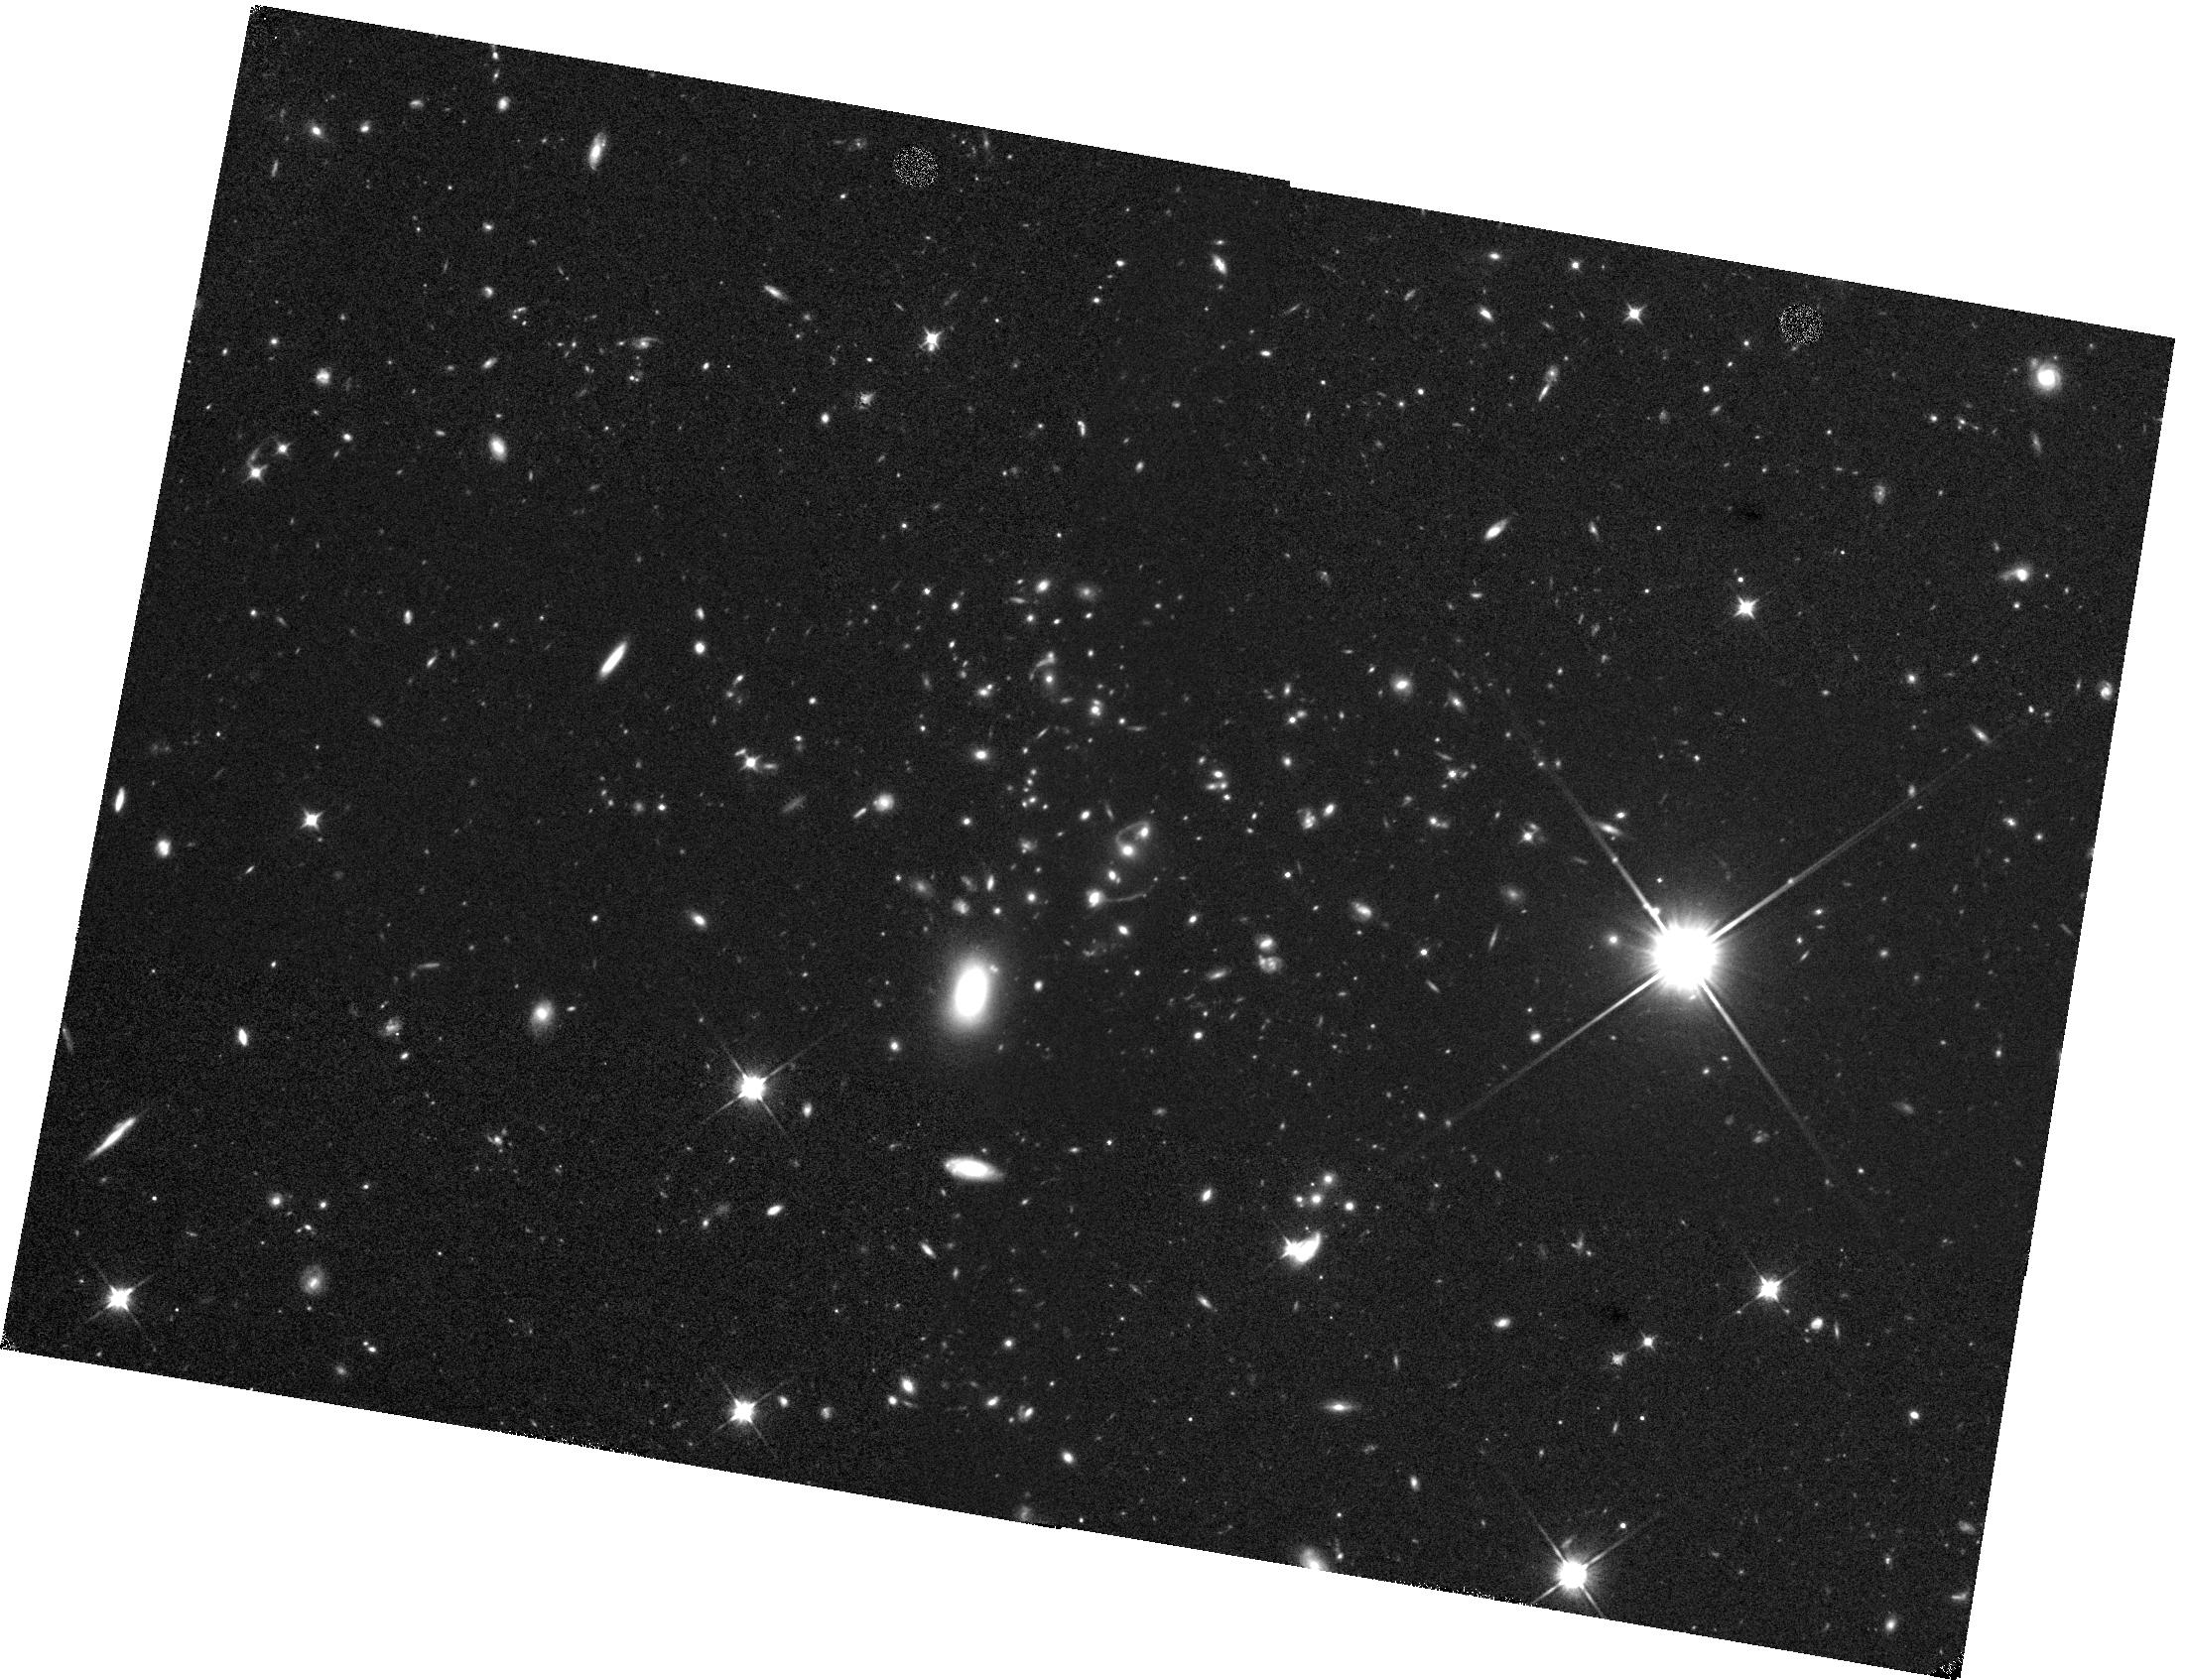
Target: MOO-J1335+3004. Instrument: WFC3/IR. Filter: F110W. Exposure: 37 min. Observation ID: hst_14456_08_wfc3_ir_f110w_id3908

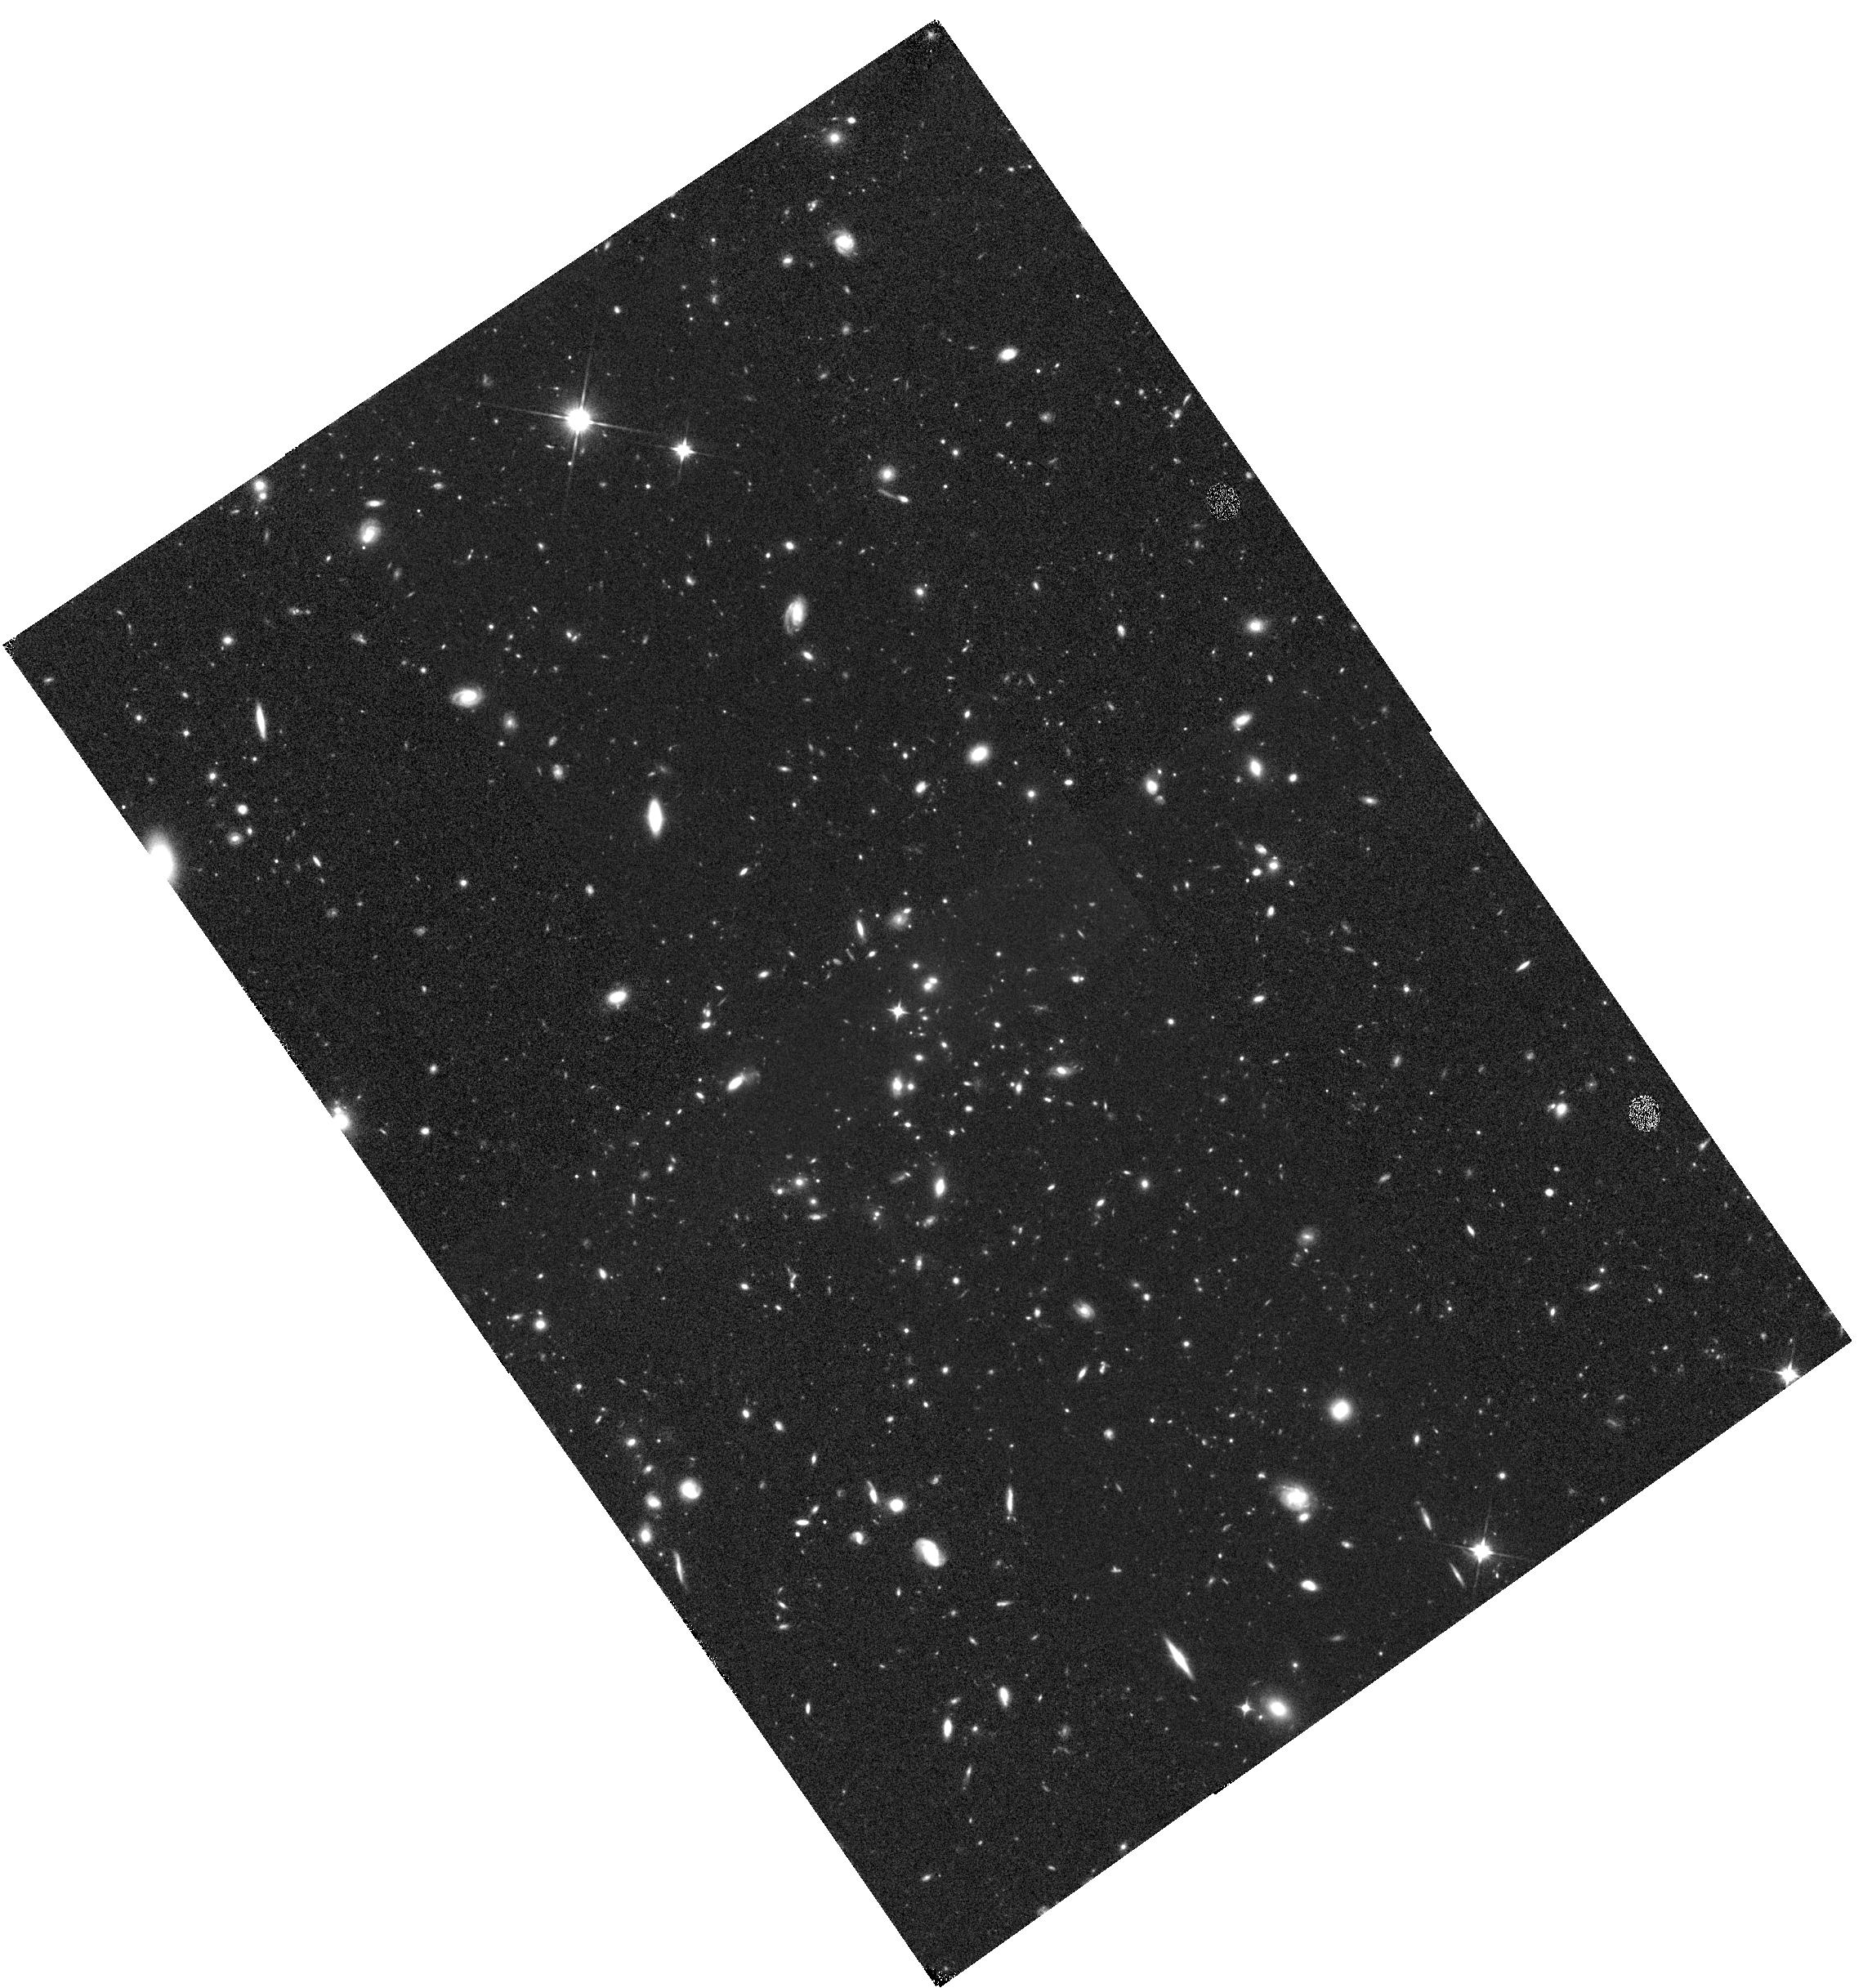
Target: MOO-J1155+3901. Instrument: WFC3/IR. Filter: F110W. Exposure: 37 min. Observation ID: hst_14456_07_wfc3_ir_f110w_id3907

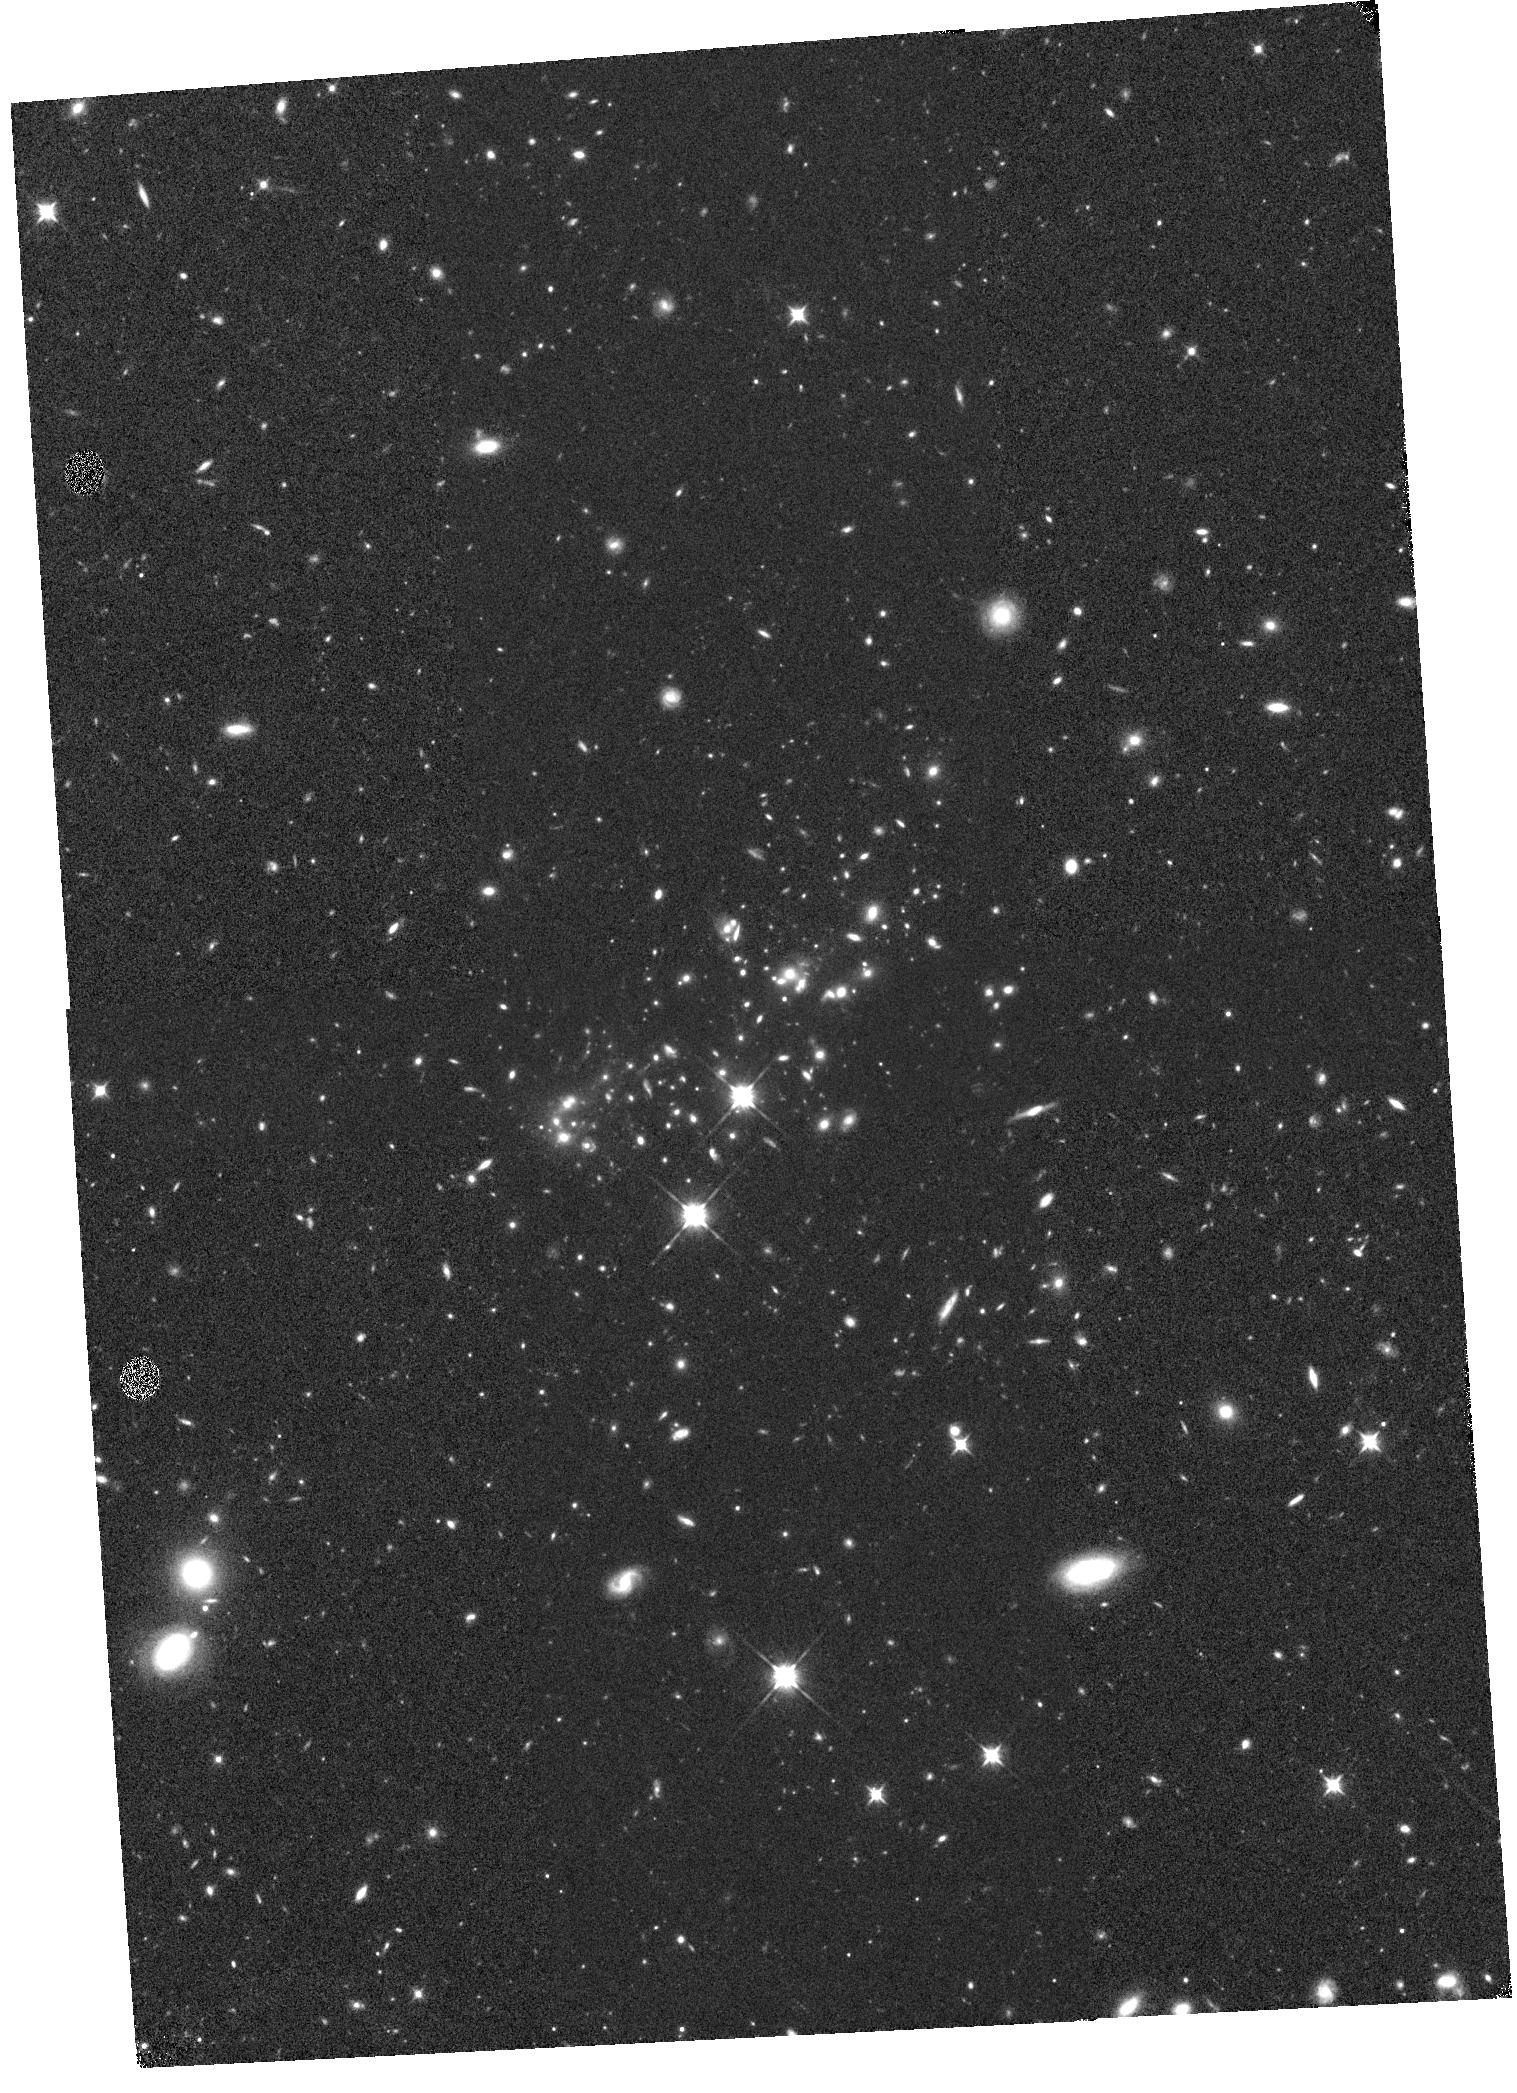
Target: MOO-J0319-0025. Instrument: WFC3/IR. Filter: F110W. Exposure: 37 min. Observation ID: hst_14456_05_wfc3_ir_f110w_id3905

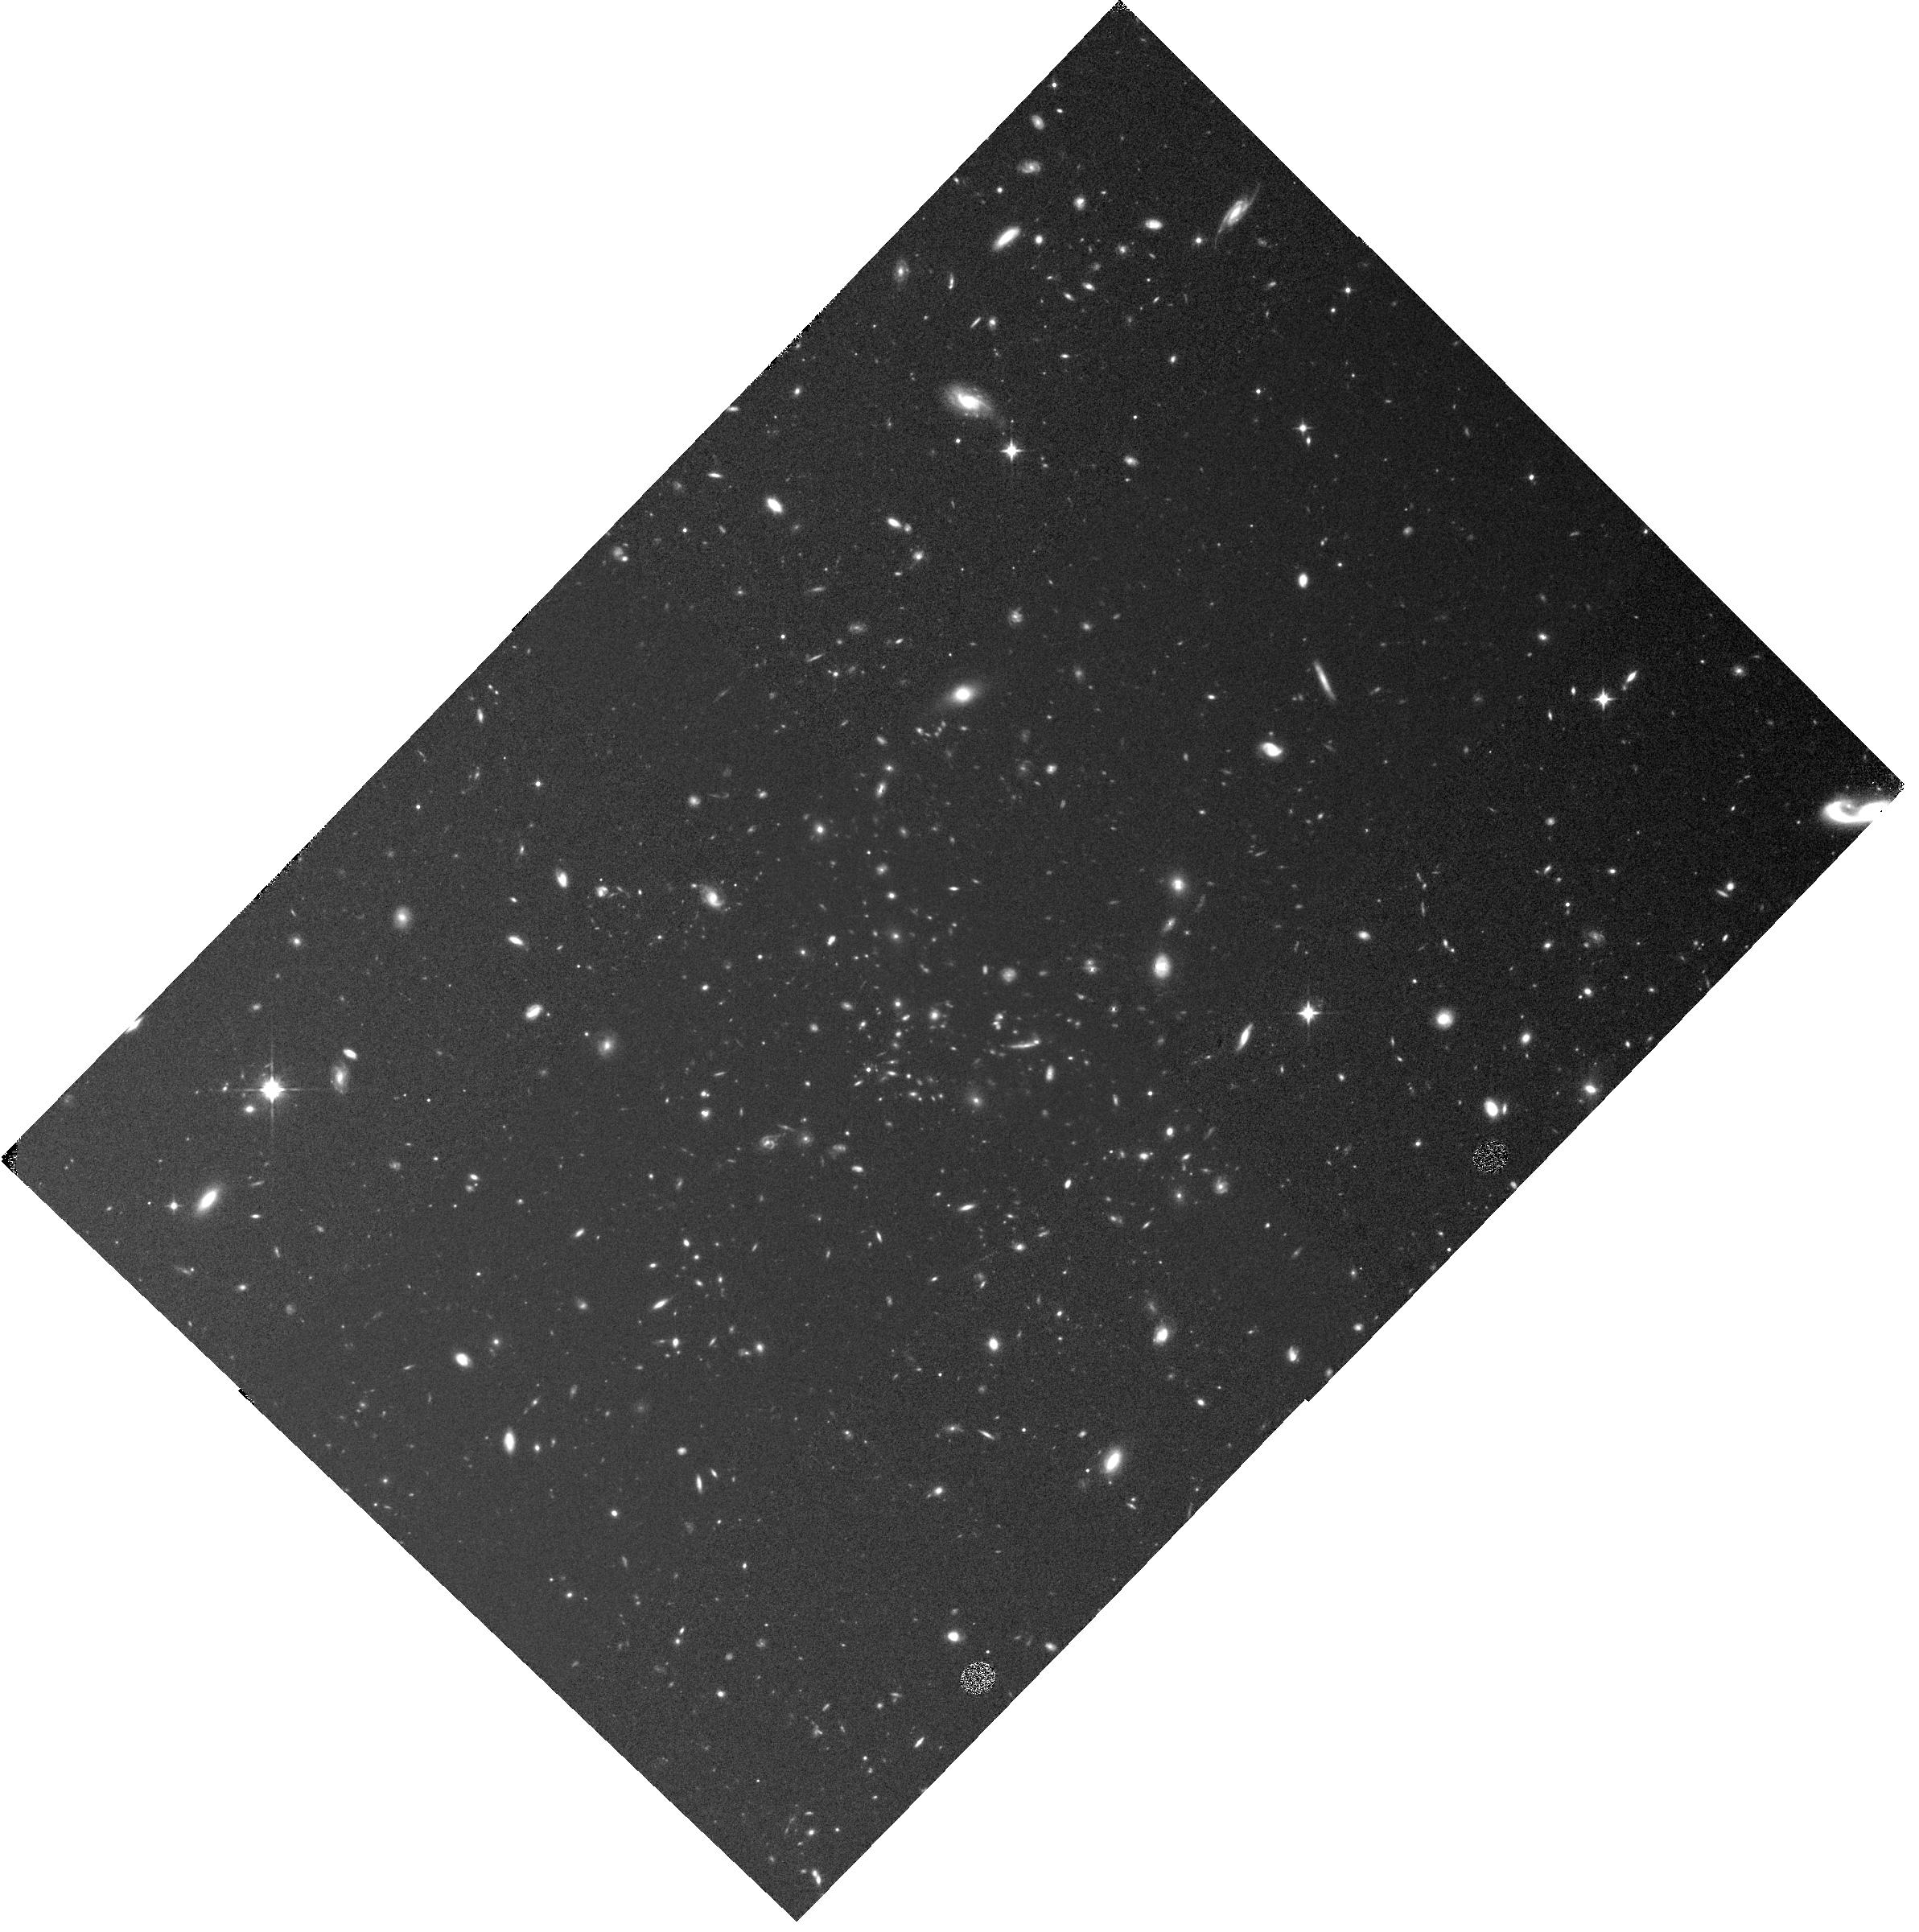
Target: MOO-J1111+1503. Instrument: WFC3/IR. Filter: F110W. Exposure: 37 min. Observation ID: hst_14456_06_wfc3_ir_f110w_id3906

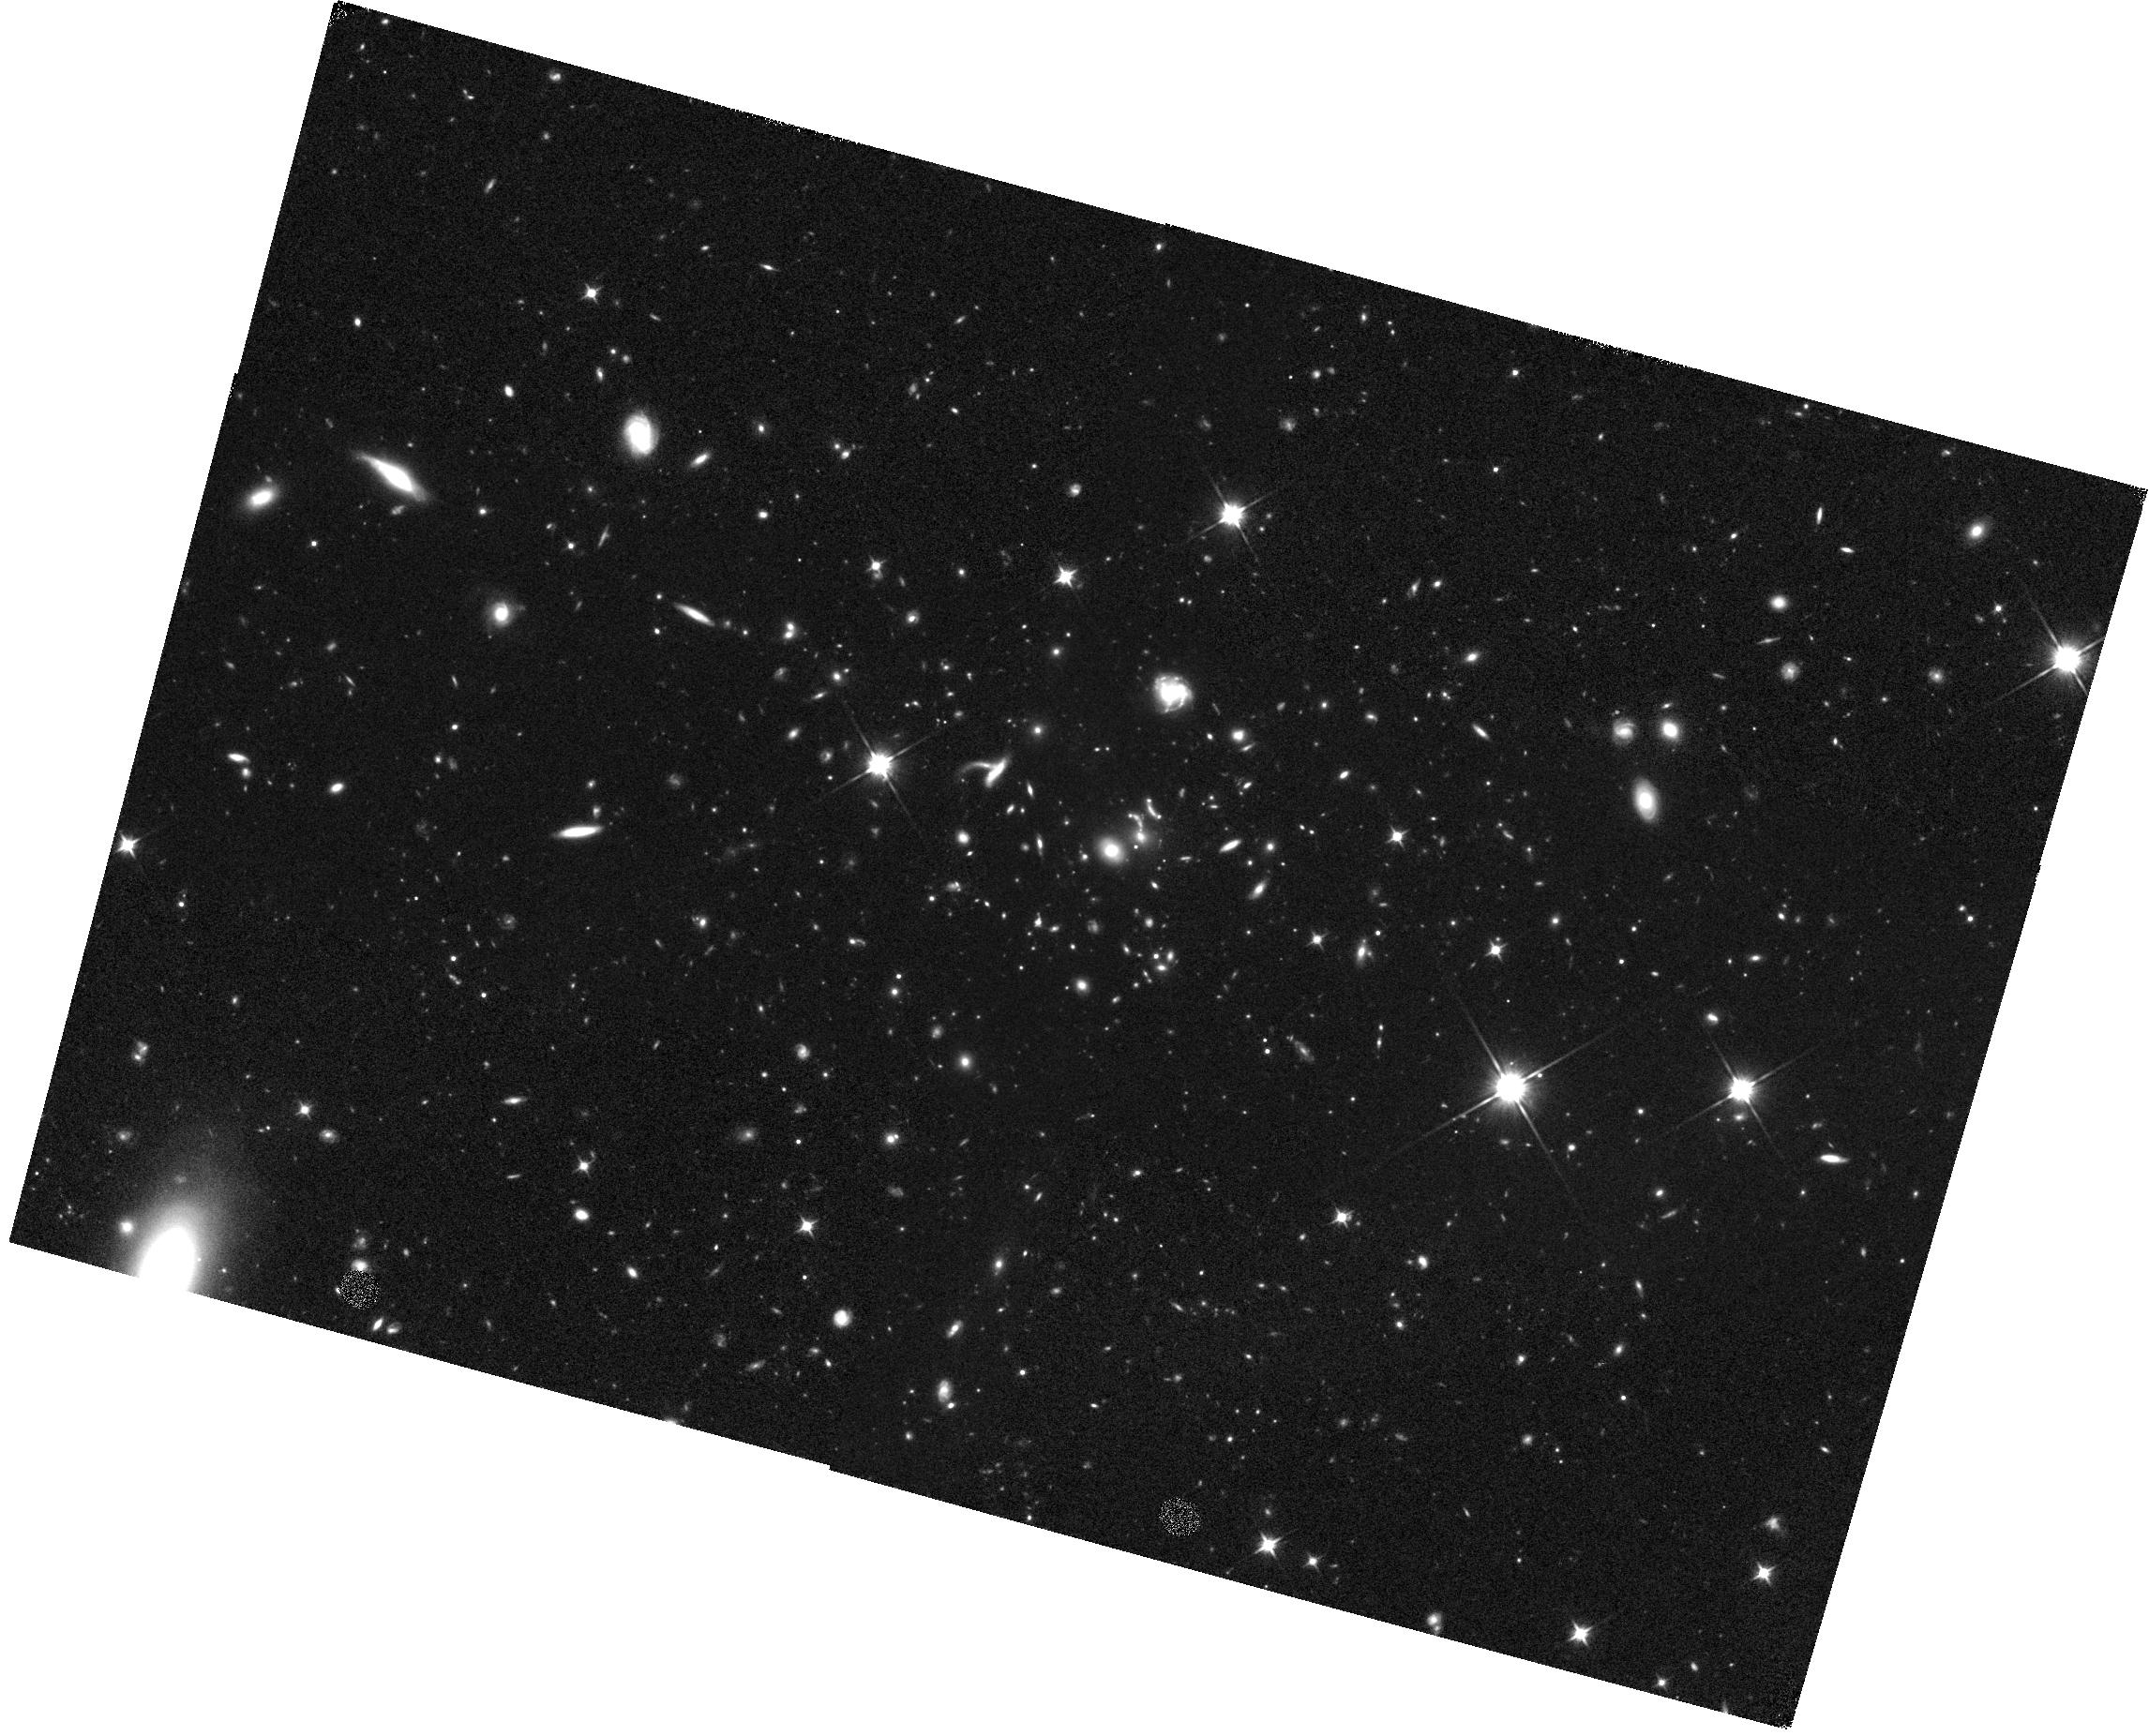
Target: MOO-J0123+2545. Instrument: WFC3/IR. Filter: F110W. Exposure: 37 min. Observation ID: hst_14456_04_wfc3_ir_f110w_id3904

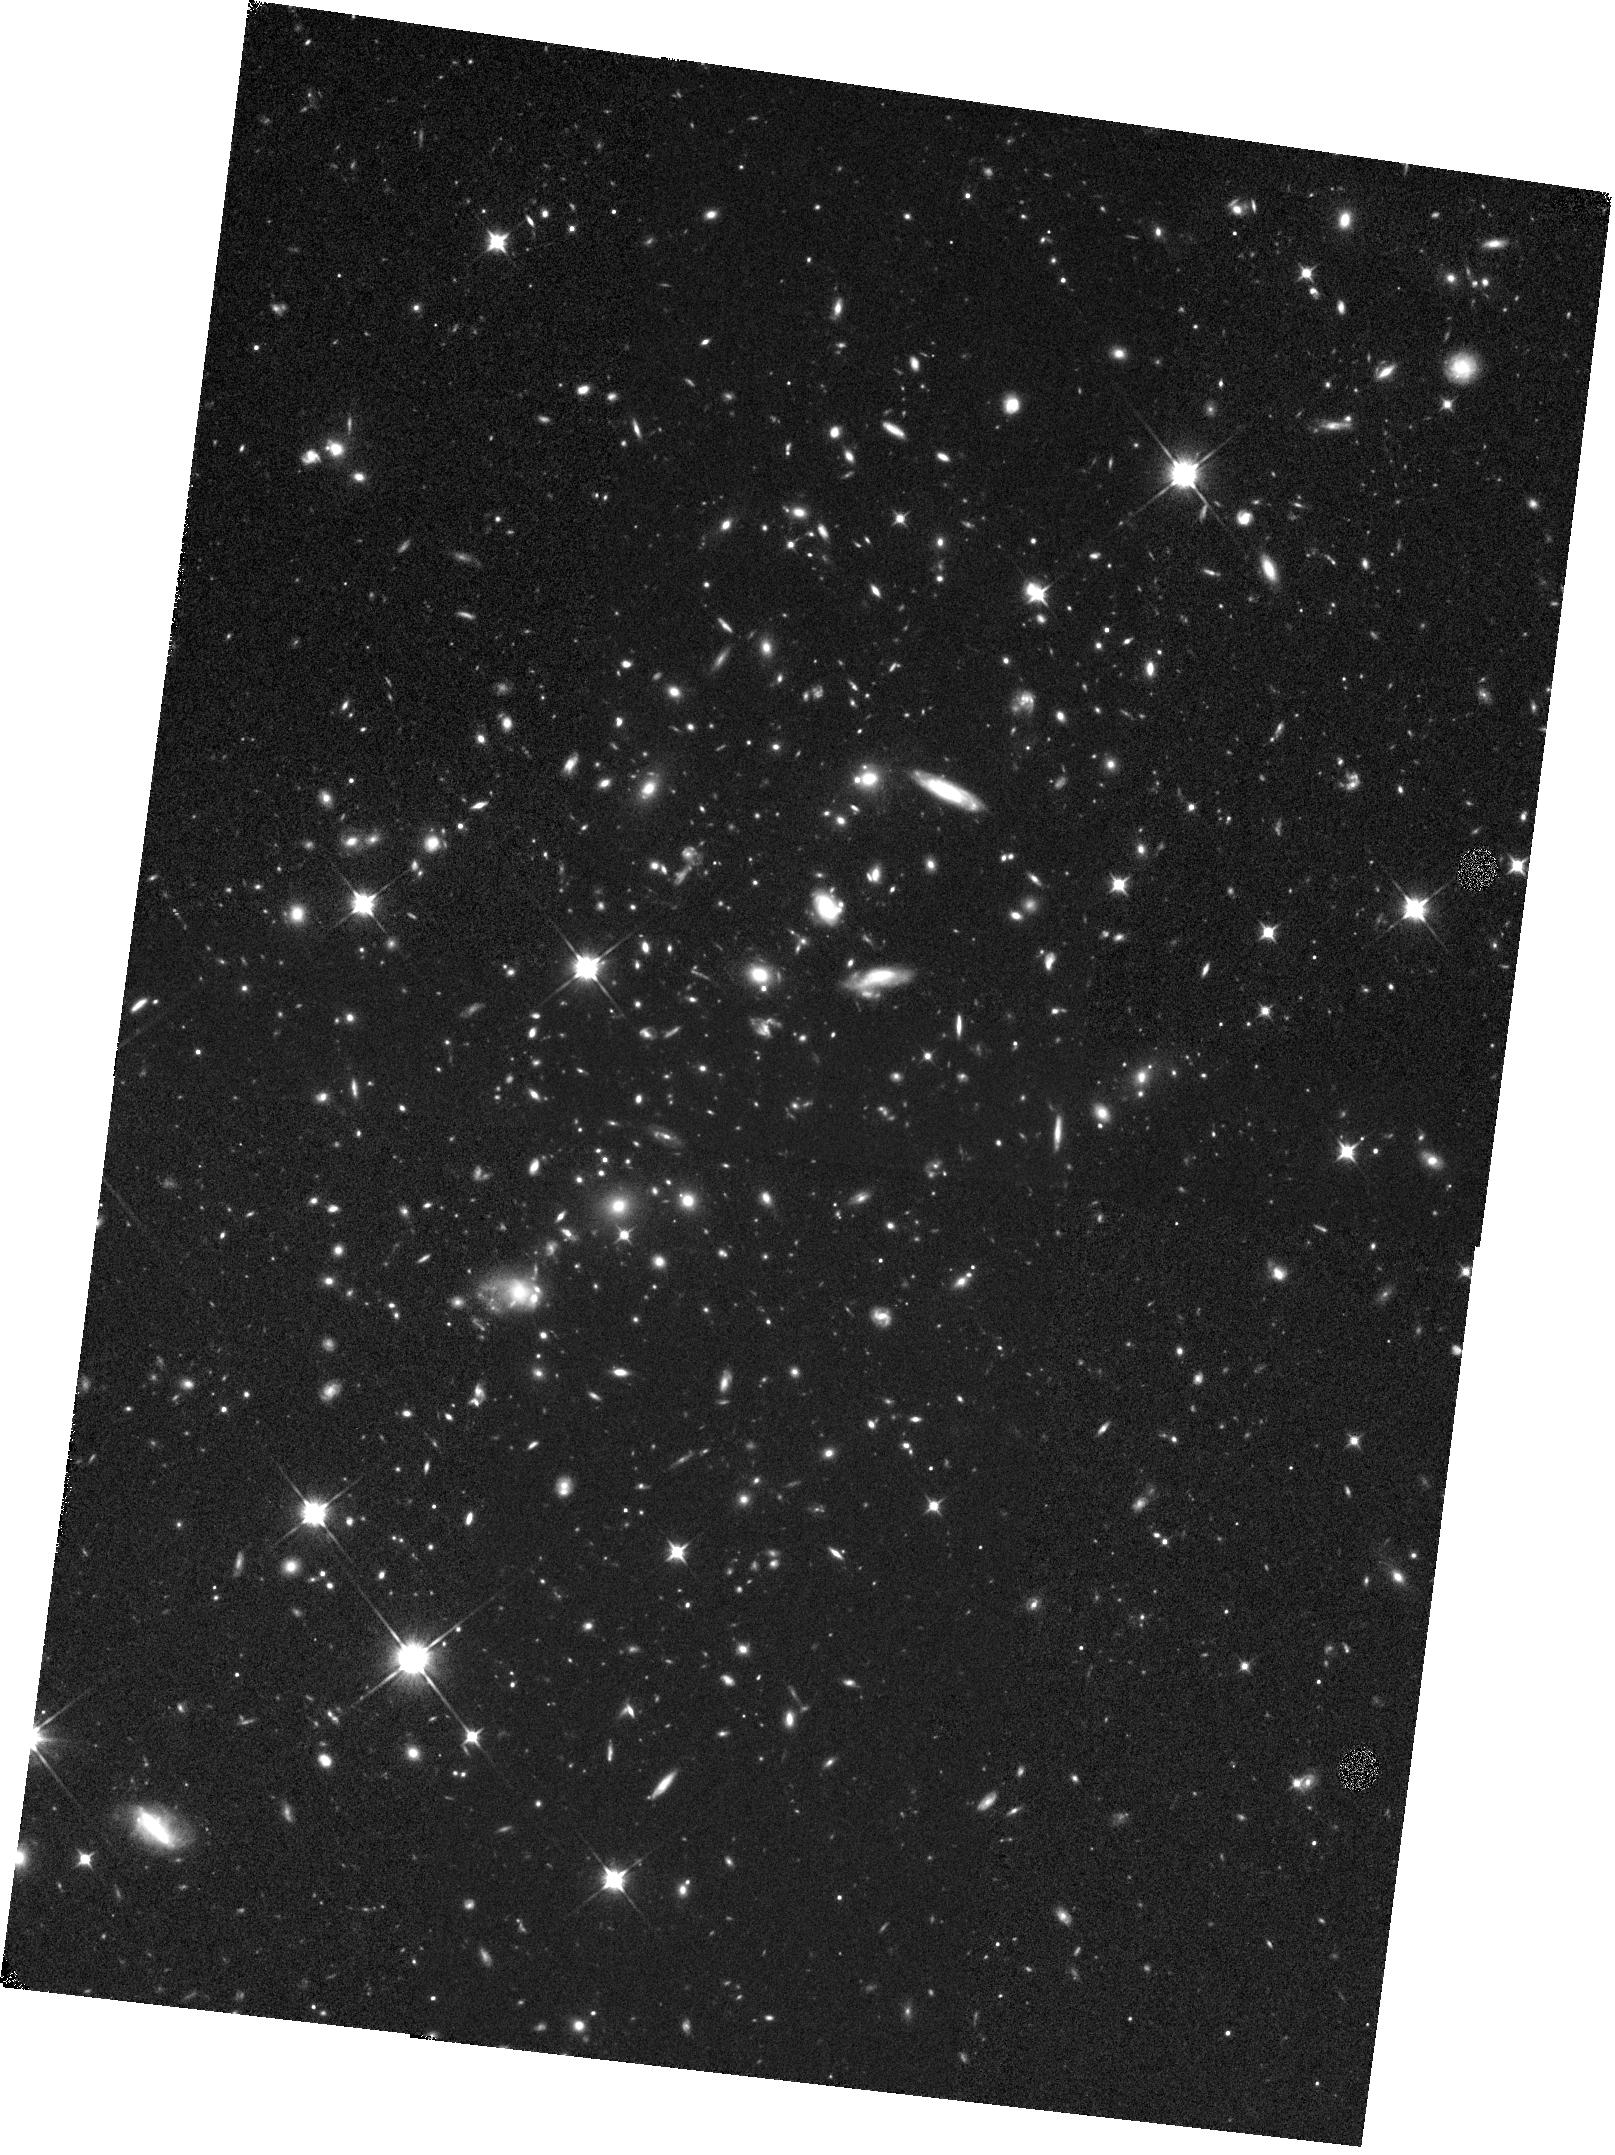
Target: MOO-J2206+0906. Instrument: WFC3/IR. Filter: F110W. Exposure: 37 min. Observation ID: hst_14456_11_wfc3_ir_f110w_id3911

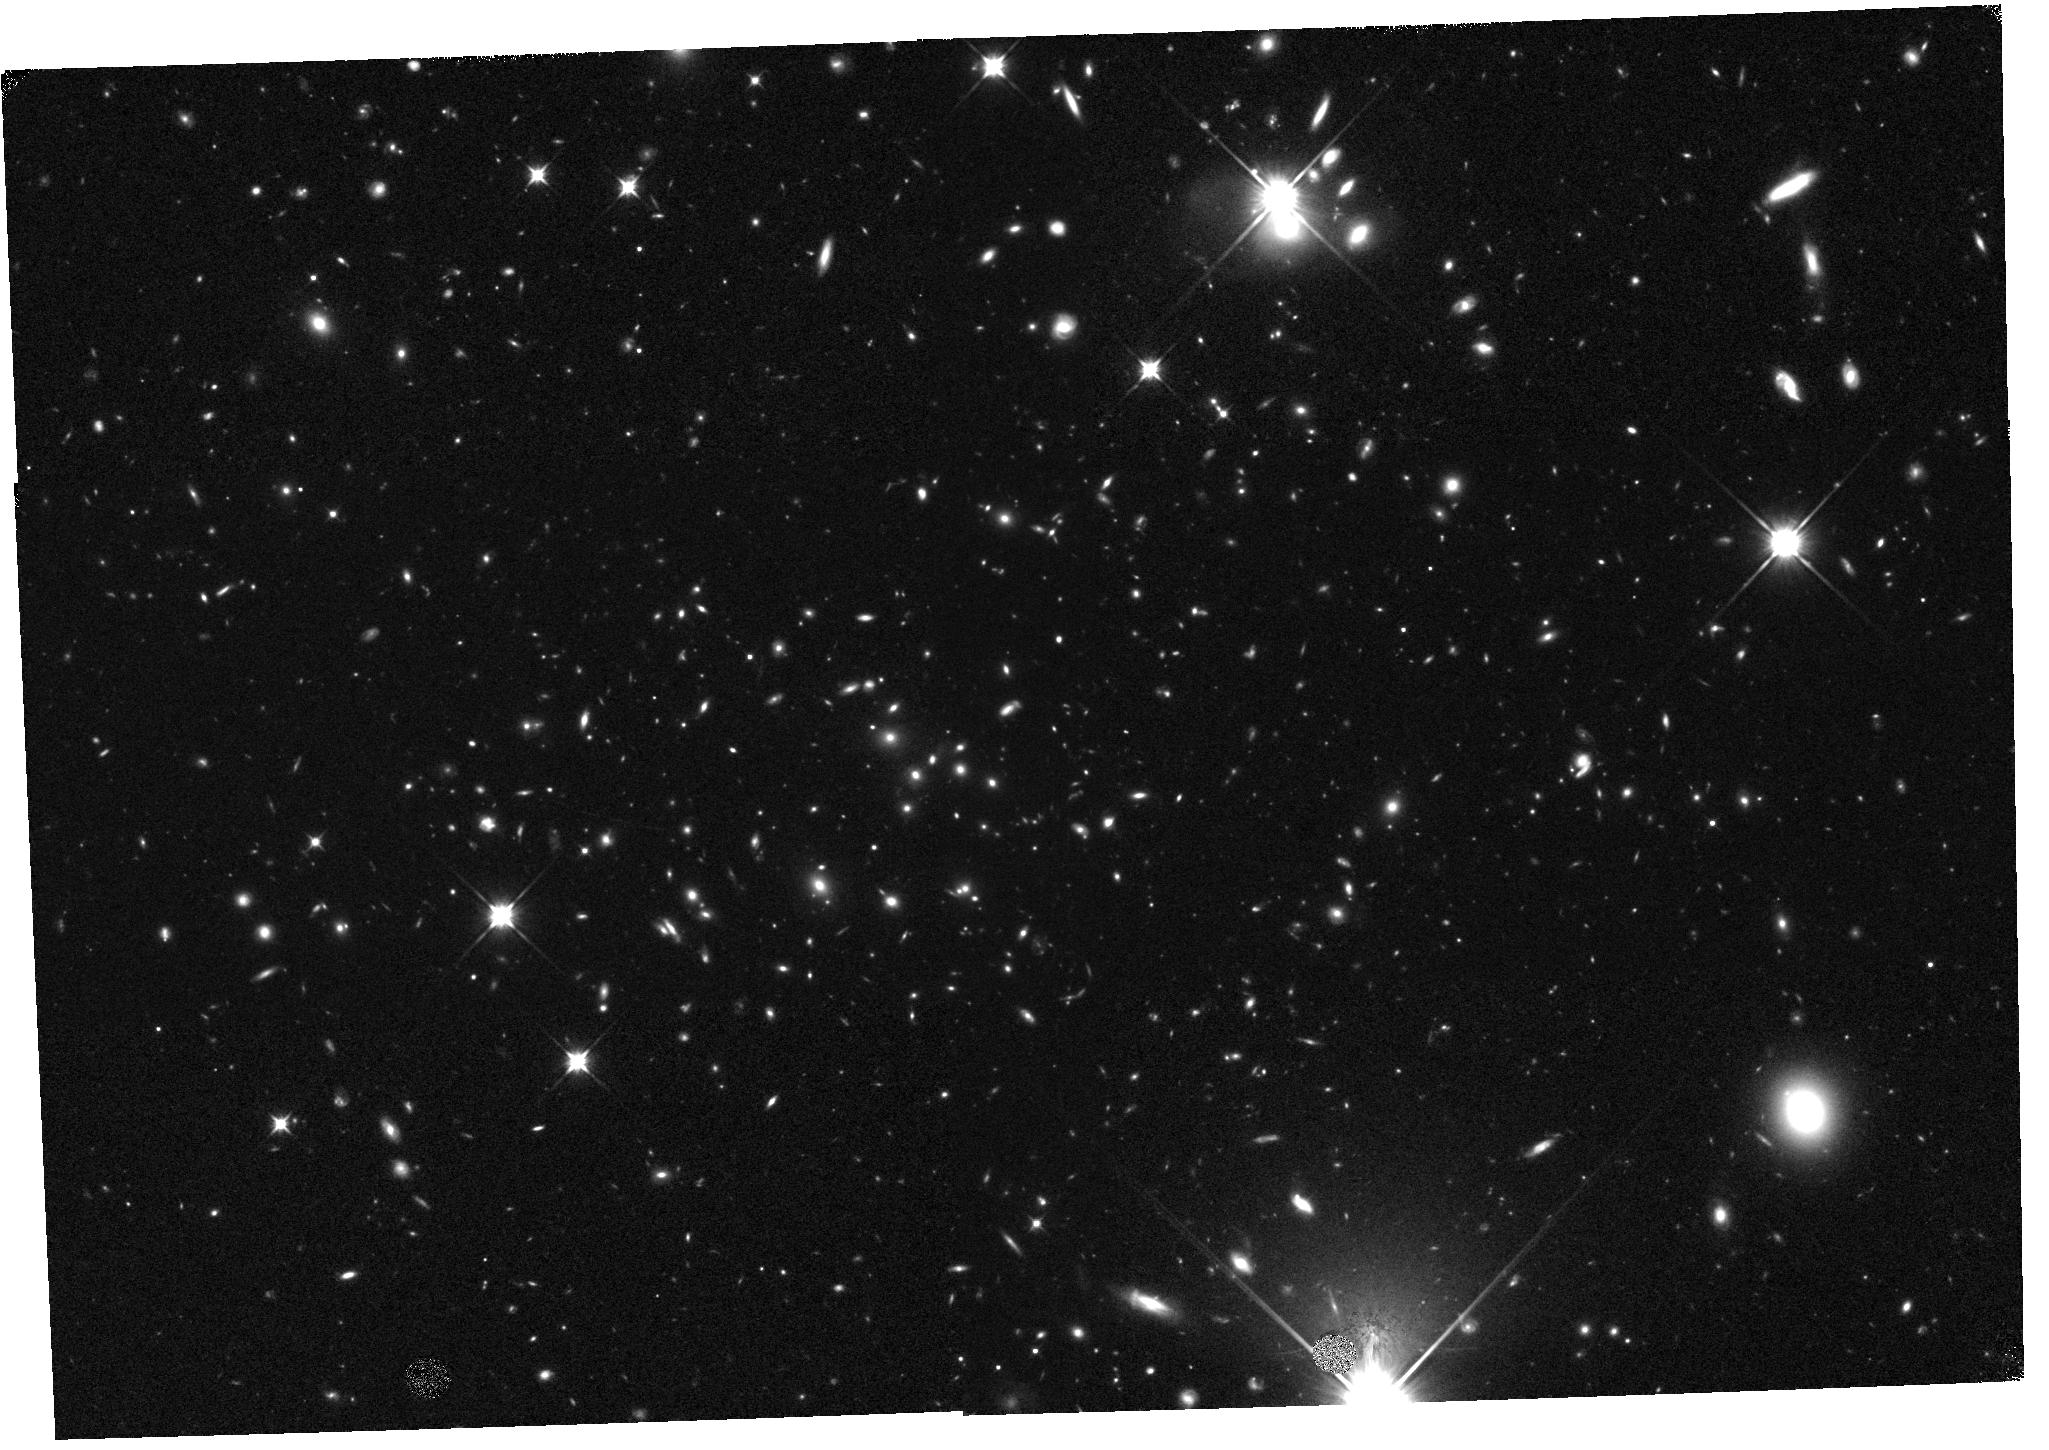
Target: MOO-J0012+1602. Instrument: WFC3/IR. Filter: F110W. Exposure: 37 min. Observation ID: hst_14456_01_wfc3_ir_f110w_id3901

Determining the Role of Merging in the Growth of the Galaxy Cluster Population in the Massive and Distant Clusters of WISE Survey (PI: Brodwin, Mark)

We propose to obtain deep Spitzer/IRAC imaging of 14 distant (z ~ 1), stellar mass-selected galaxy clusters from the Massive and Distant Clusters of WISE Survey (MaDCoWS) for which robust Sunyaev-Zel'dovich (SZ)-based masses spanning ~2-10 x 10^14 Msun have been measured. These proposed IRAC data, along with joint HST imaging, will allow us to directly test key predictions of current models of cluster formation. These models posit that galaxy-galaxy merging drives the bursts of star formation and AGN activity seen in high redshift Spitzer studies of low-mass clusters, and predict the rate of such activity should be a function of total cluster mass. As clusters grow in mass (and hence velocity dispersion), the merging efficiency drops and the growth of the galaxy population, via both mergers and star formation, should cease. By measuring the cluster stellar mass function, as a function of both mass and morphological type, we will directly confirm or refute this model. We will also identify, on the basis of IRAC colors and HST morphologies, the AGN content in these clusters. We will thus test the prediction that the incidence of AGN should be higher in the lower mass clusters. Finally, we will measure the stellar mass fraction as a function of total mass, a crucial quantity in calibrating numerical cluster simulations that are key for cluster abundance cosmology.